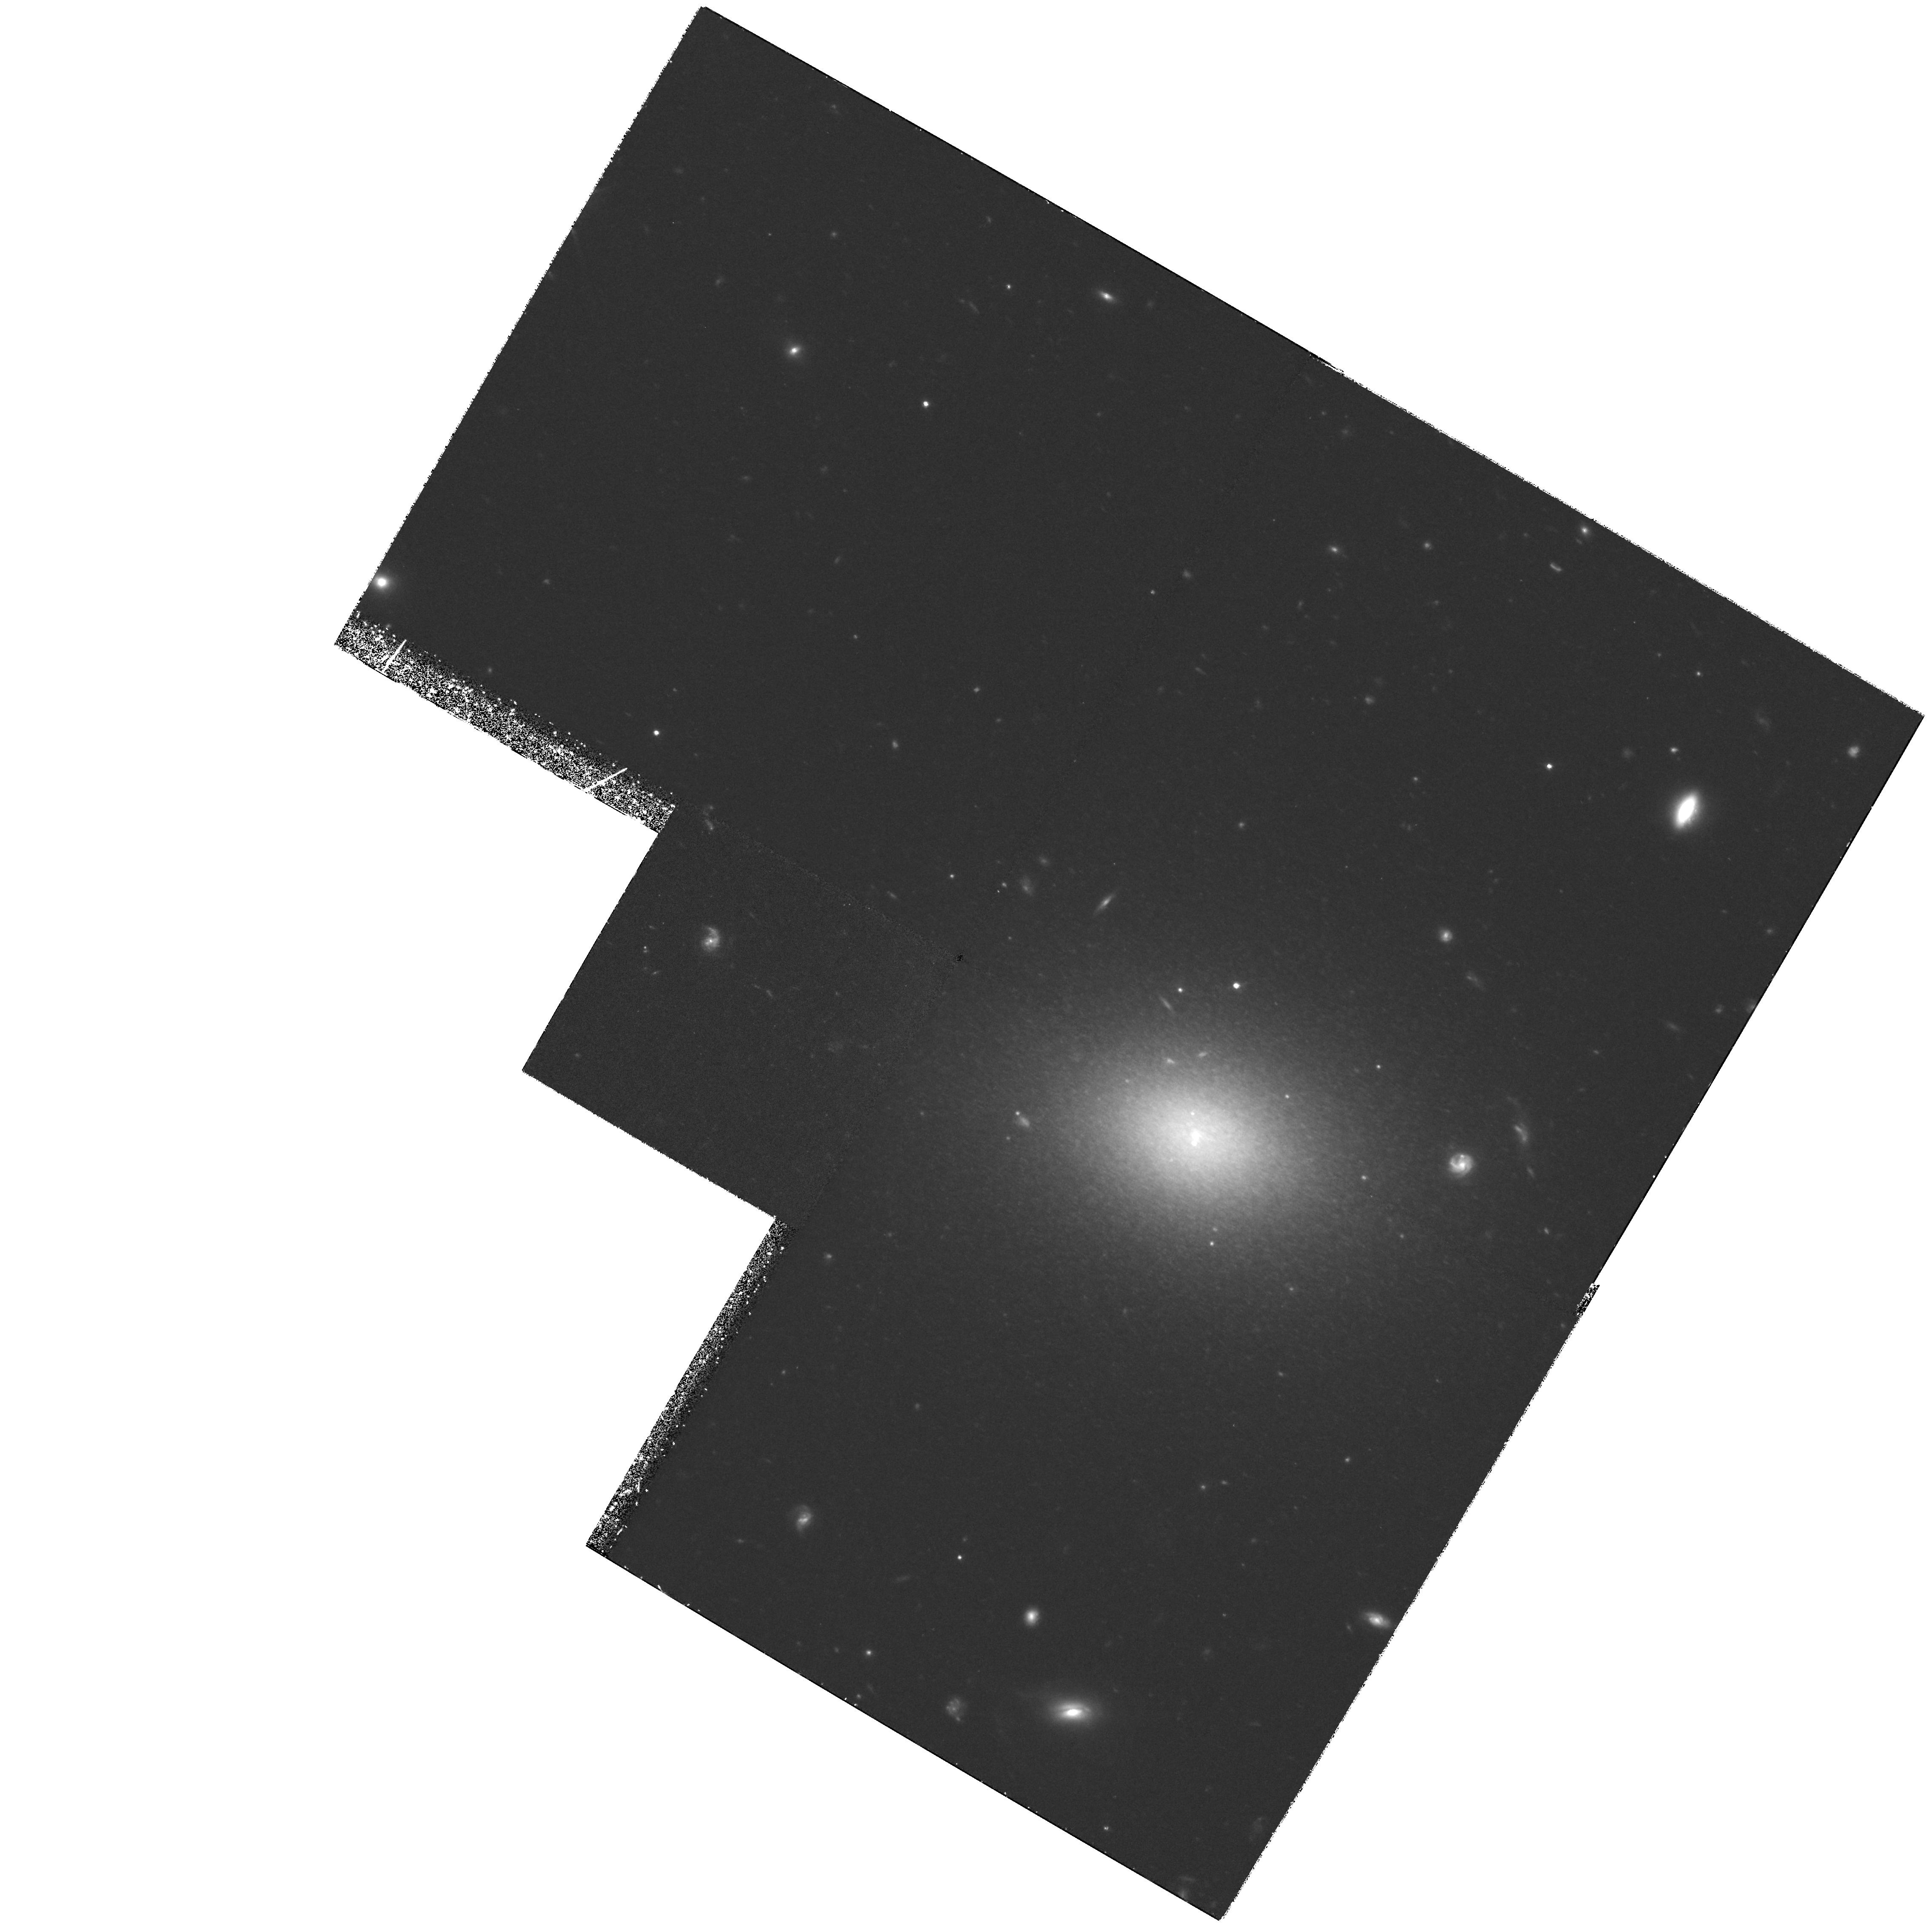
Target: VCC1104. Instrument: WFPC2/PC. Filter: F814W. Exposure: 4.5 h. Observation ID: hst_6105_02_wfpc2_pc_f814w_u3vk02

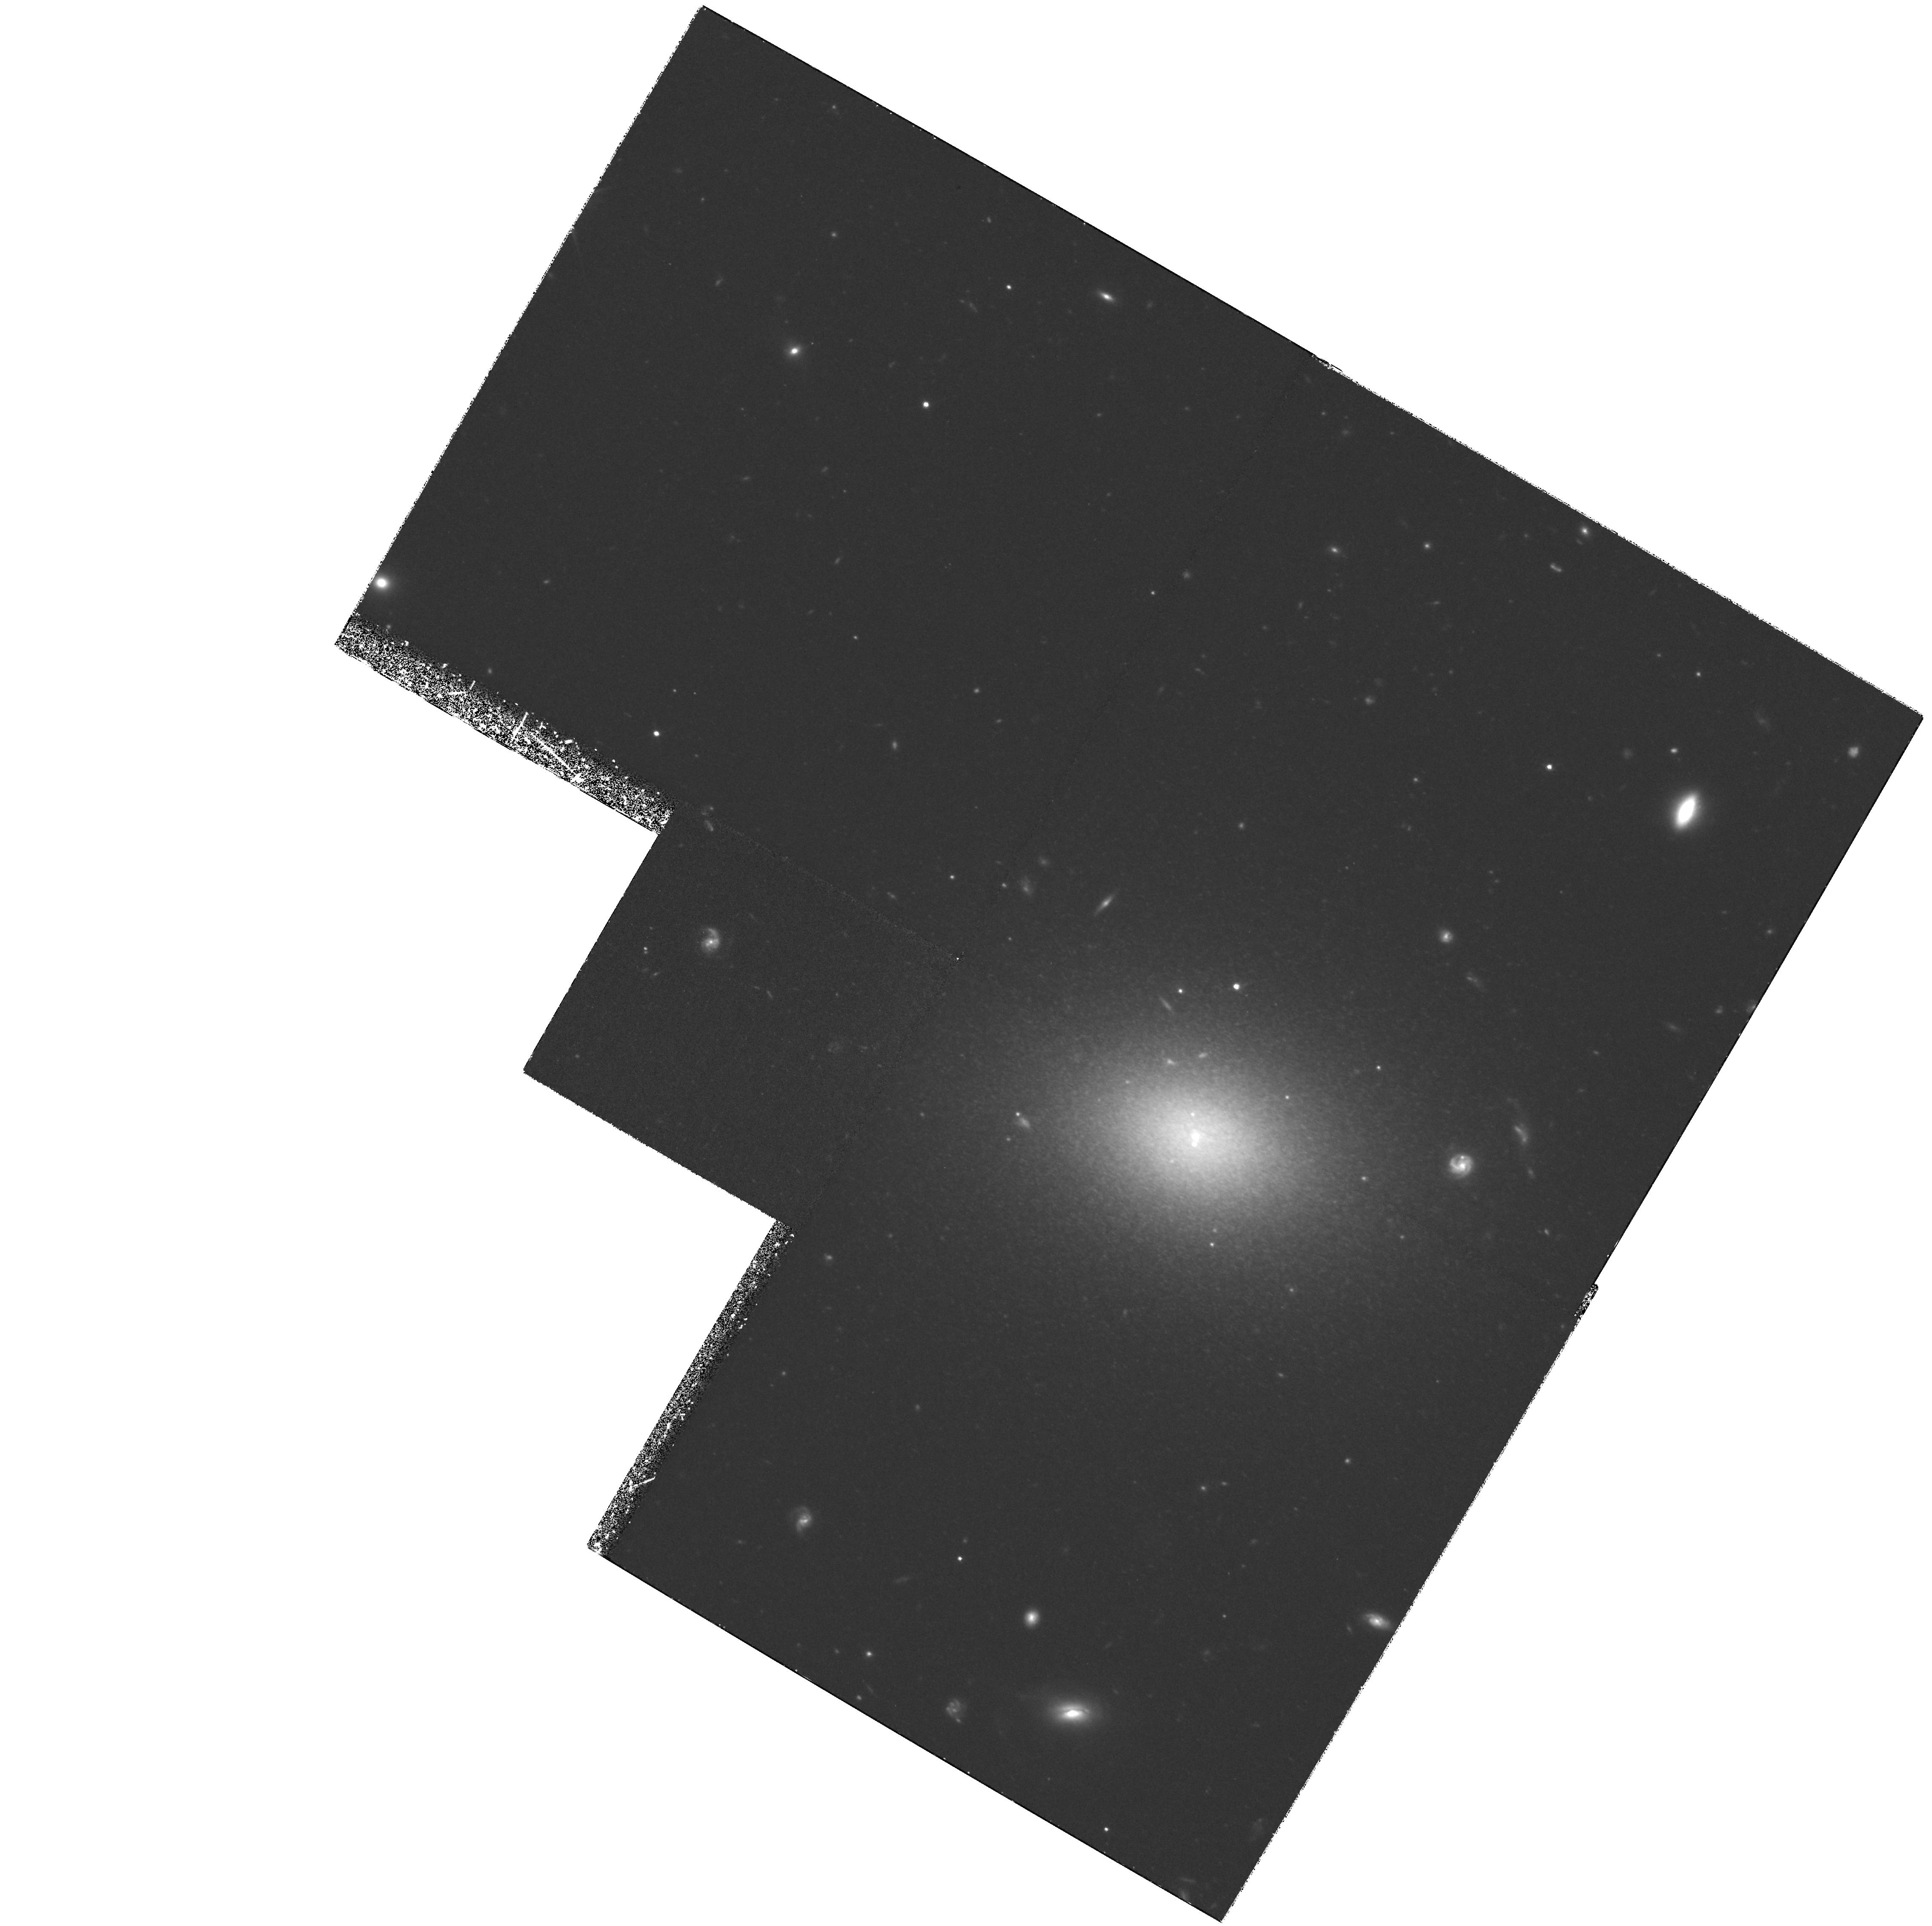
Target: VCC1104. Instrument: WFPC2/PC. Filter: F814W. Exposure: 4.5 h. Observation ID: hst_6105_01_wfpc2_pc_f814w_u3vk01

Primary distance measurement to the Virgo Cluster (PI: Harris, William Edgar)

The I-band luminosity of the brightest red giant stars in old, metal-poor, halo populations, M_I(tip), is a primary standard candle accurate to +/-0.1 mag, and offers several distinct advantages over other Population II distance indicators. A critical feature of M_I(tip) is that the metallicity of the galaxy's underlying halo population must be less than Fe/H ~ -0.7 dex. However, giant elliptical galaxies like those at the core of the Virgo Cluster possess a metal-rich stellar halo; as a result, any M_I(tip) distance to the Virgo core which is based upon these giant galaxies will suffer an intrinsic bias towards larger distance if compared to local, metal-poor calibrators. We will use WFPC2 in I to resolve the brightest RGB stars in two metal-poor nucleated dwarf ellipticals near M87 (the cD galaxy at the center of the main Virgo Cluster core). Because of its high intrinsic precision, reliance on basic stellar physics, and independence from the current collection of secondary distance estimators, the resulting M_I(tip) Virgo distance will be the most nearly definitive to date, providing a stepping stone to more remote clusters and (eventually) H_0.